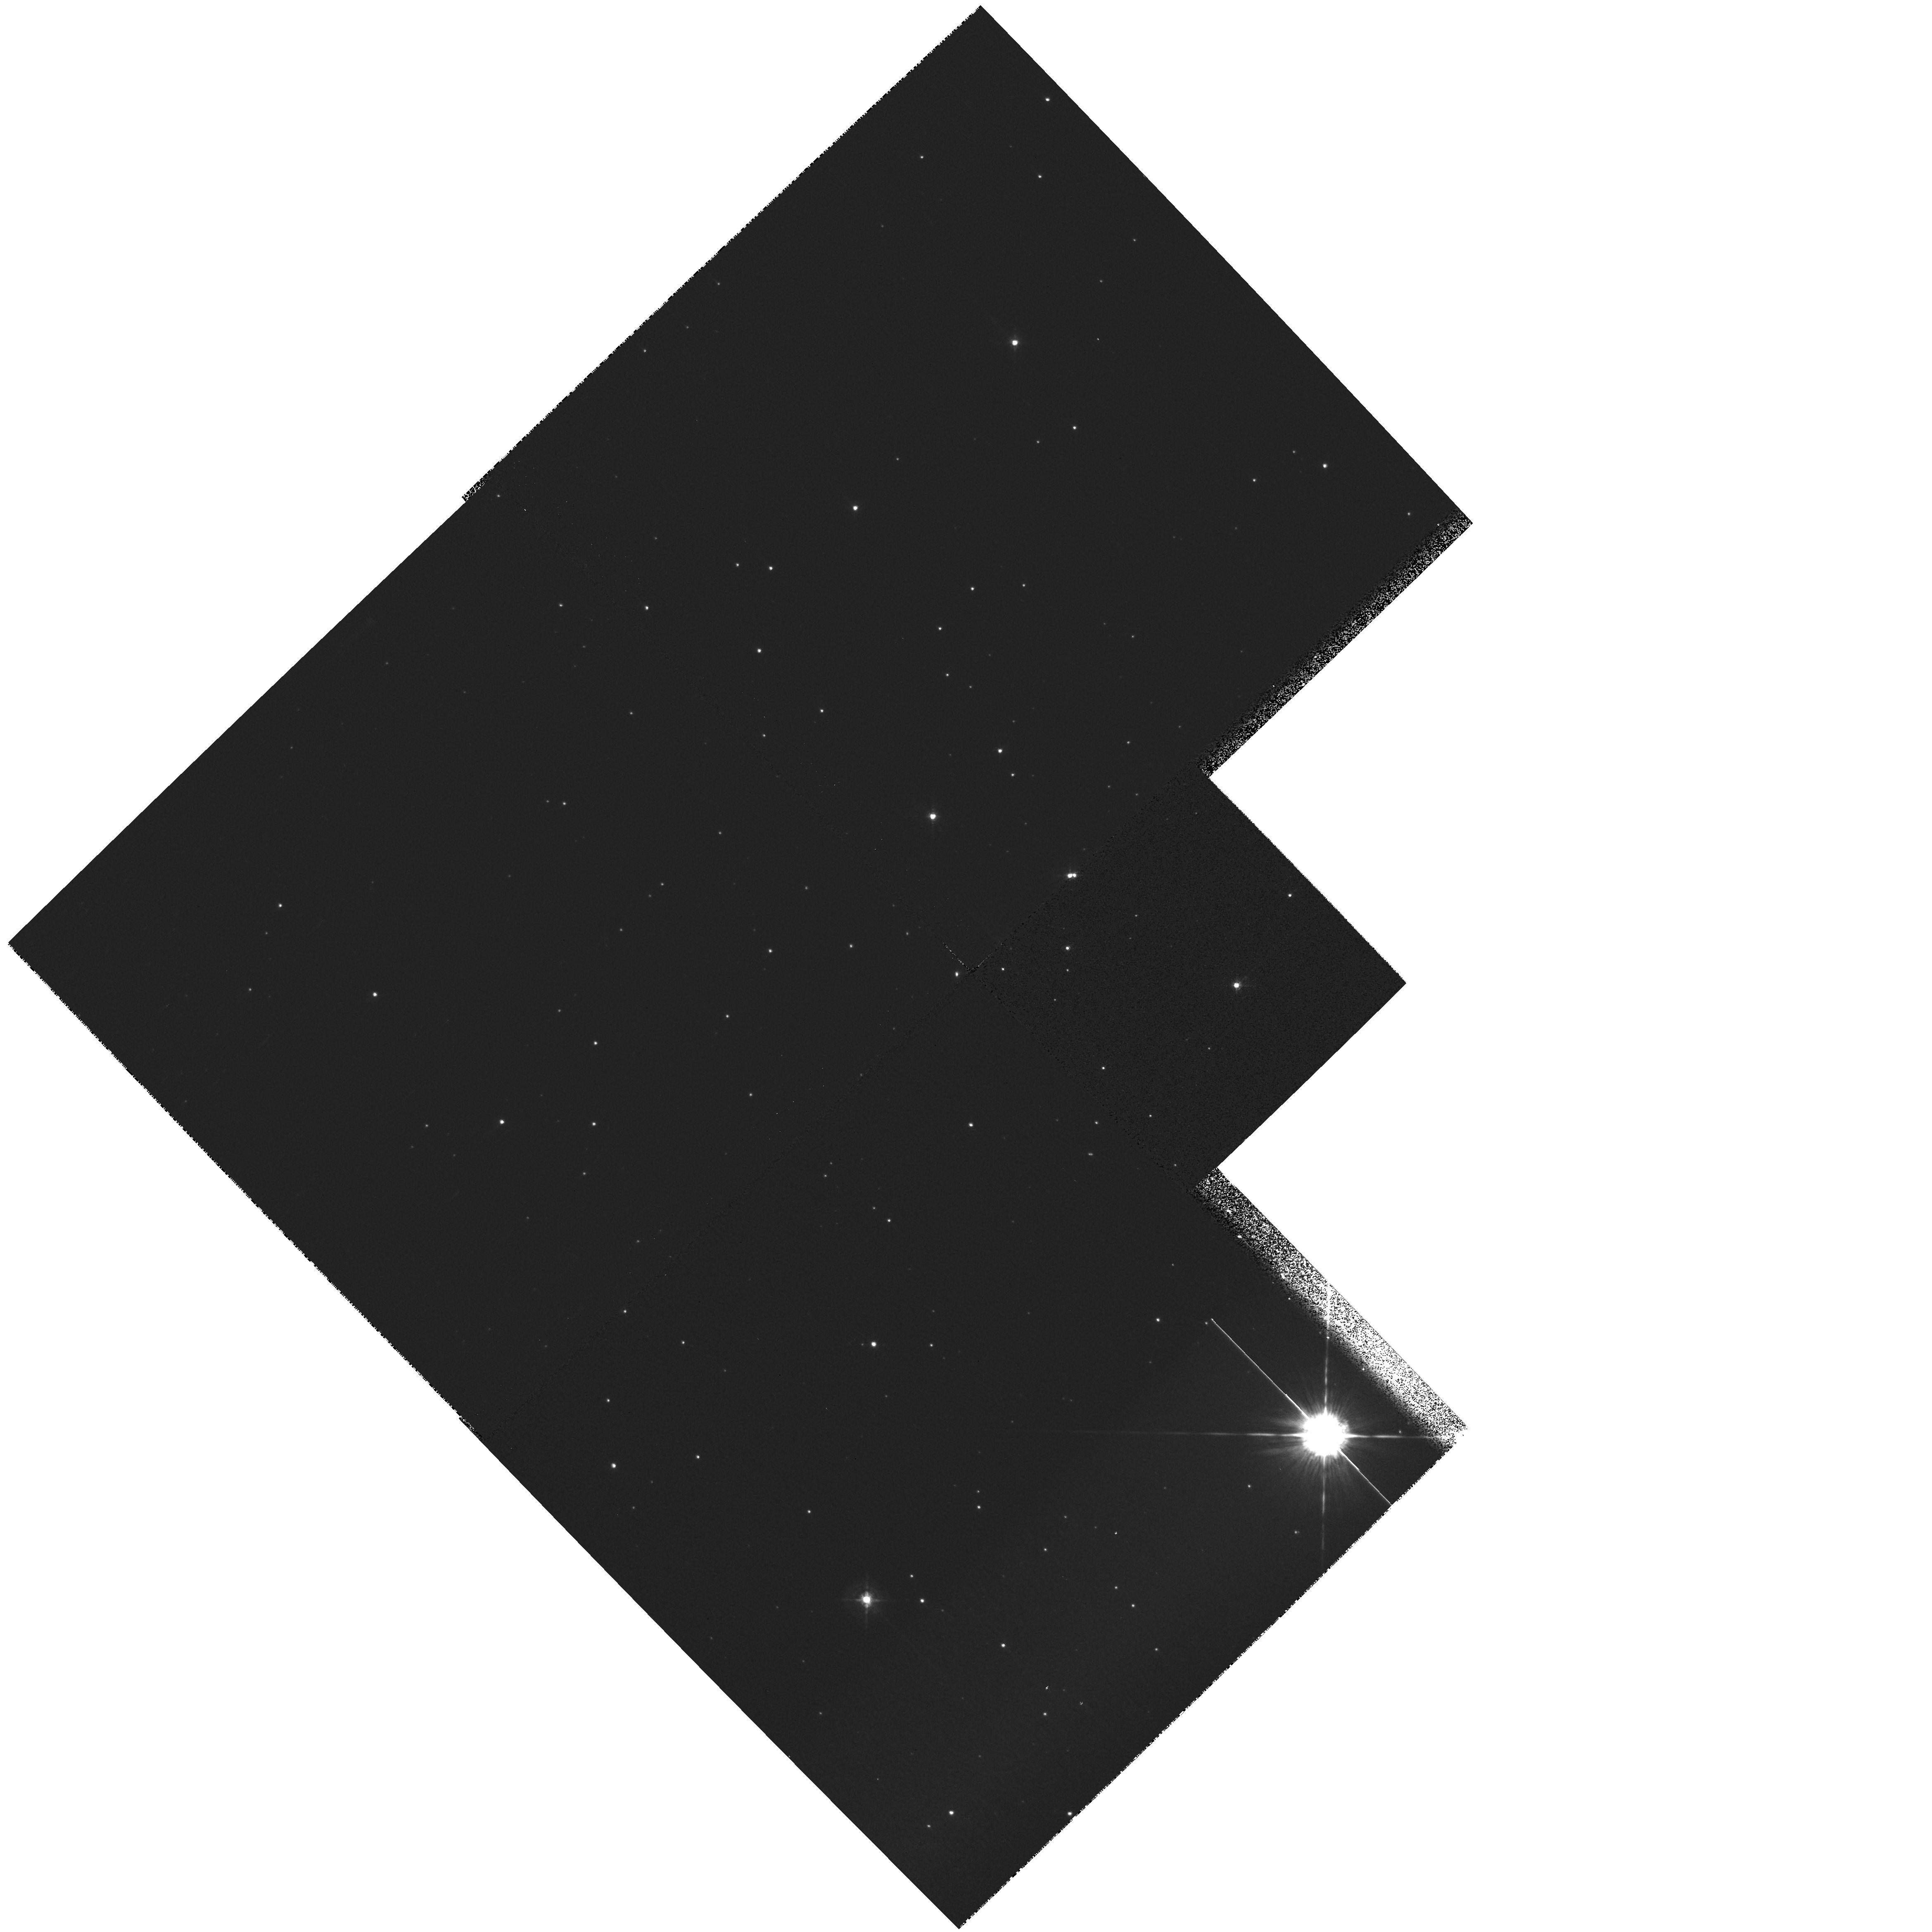
Target: field at RA 303.204°, Dec 38.406°. Instrument: WFPC2/PC. Filter: F547M. Exposure: 2 min. Observation ID: hst_8568_02_wfpc2_pc_f547m_u66f02

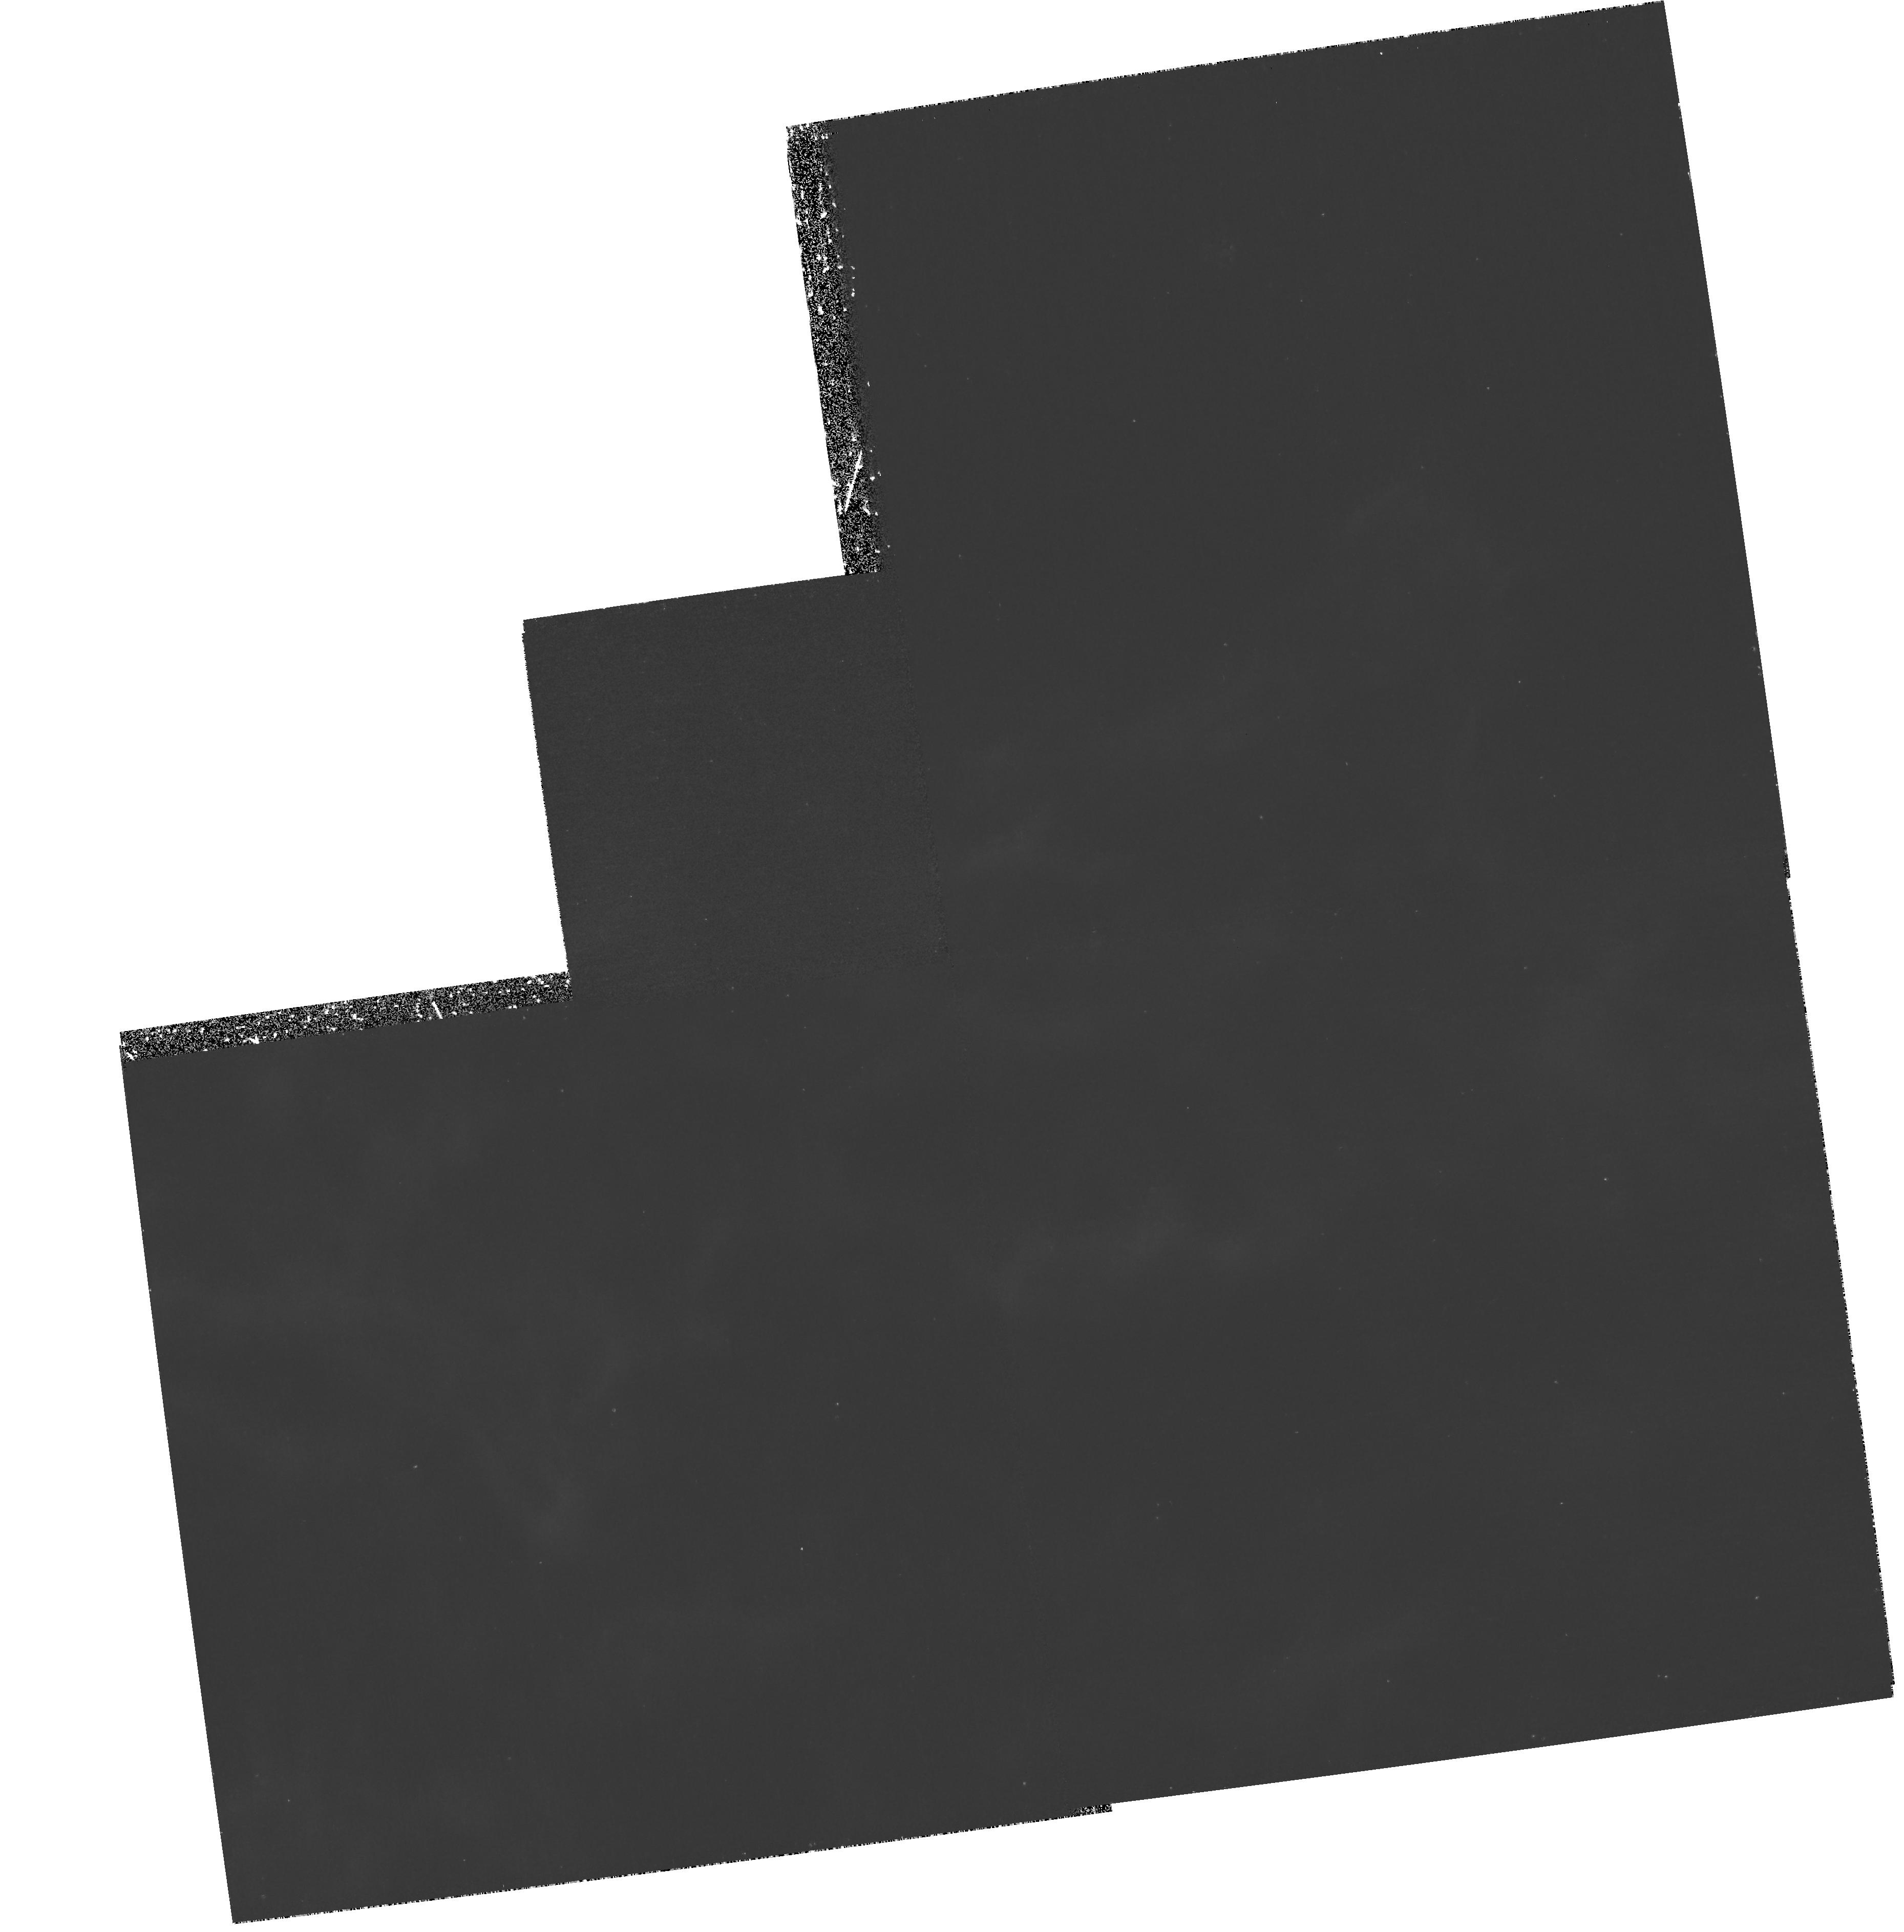
Target: NGC6888-WFPC2-2X. Instrument: WFPC2/PC. Filter: F487N. Exposure: 1.4 h. Observation ID: hst_8568_08_wfpc2_pc_f487n_u66f08

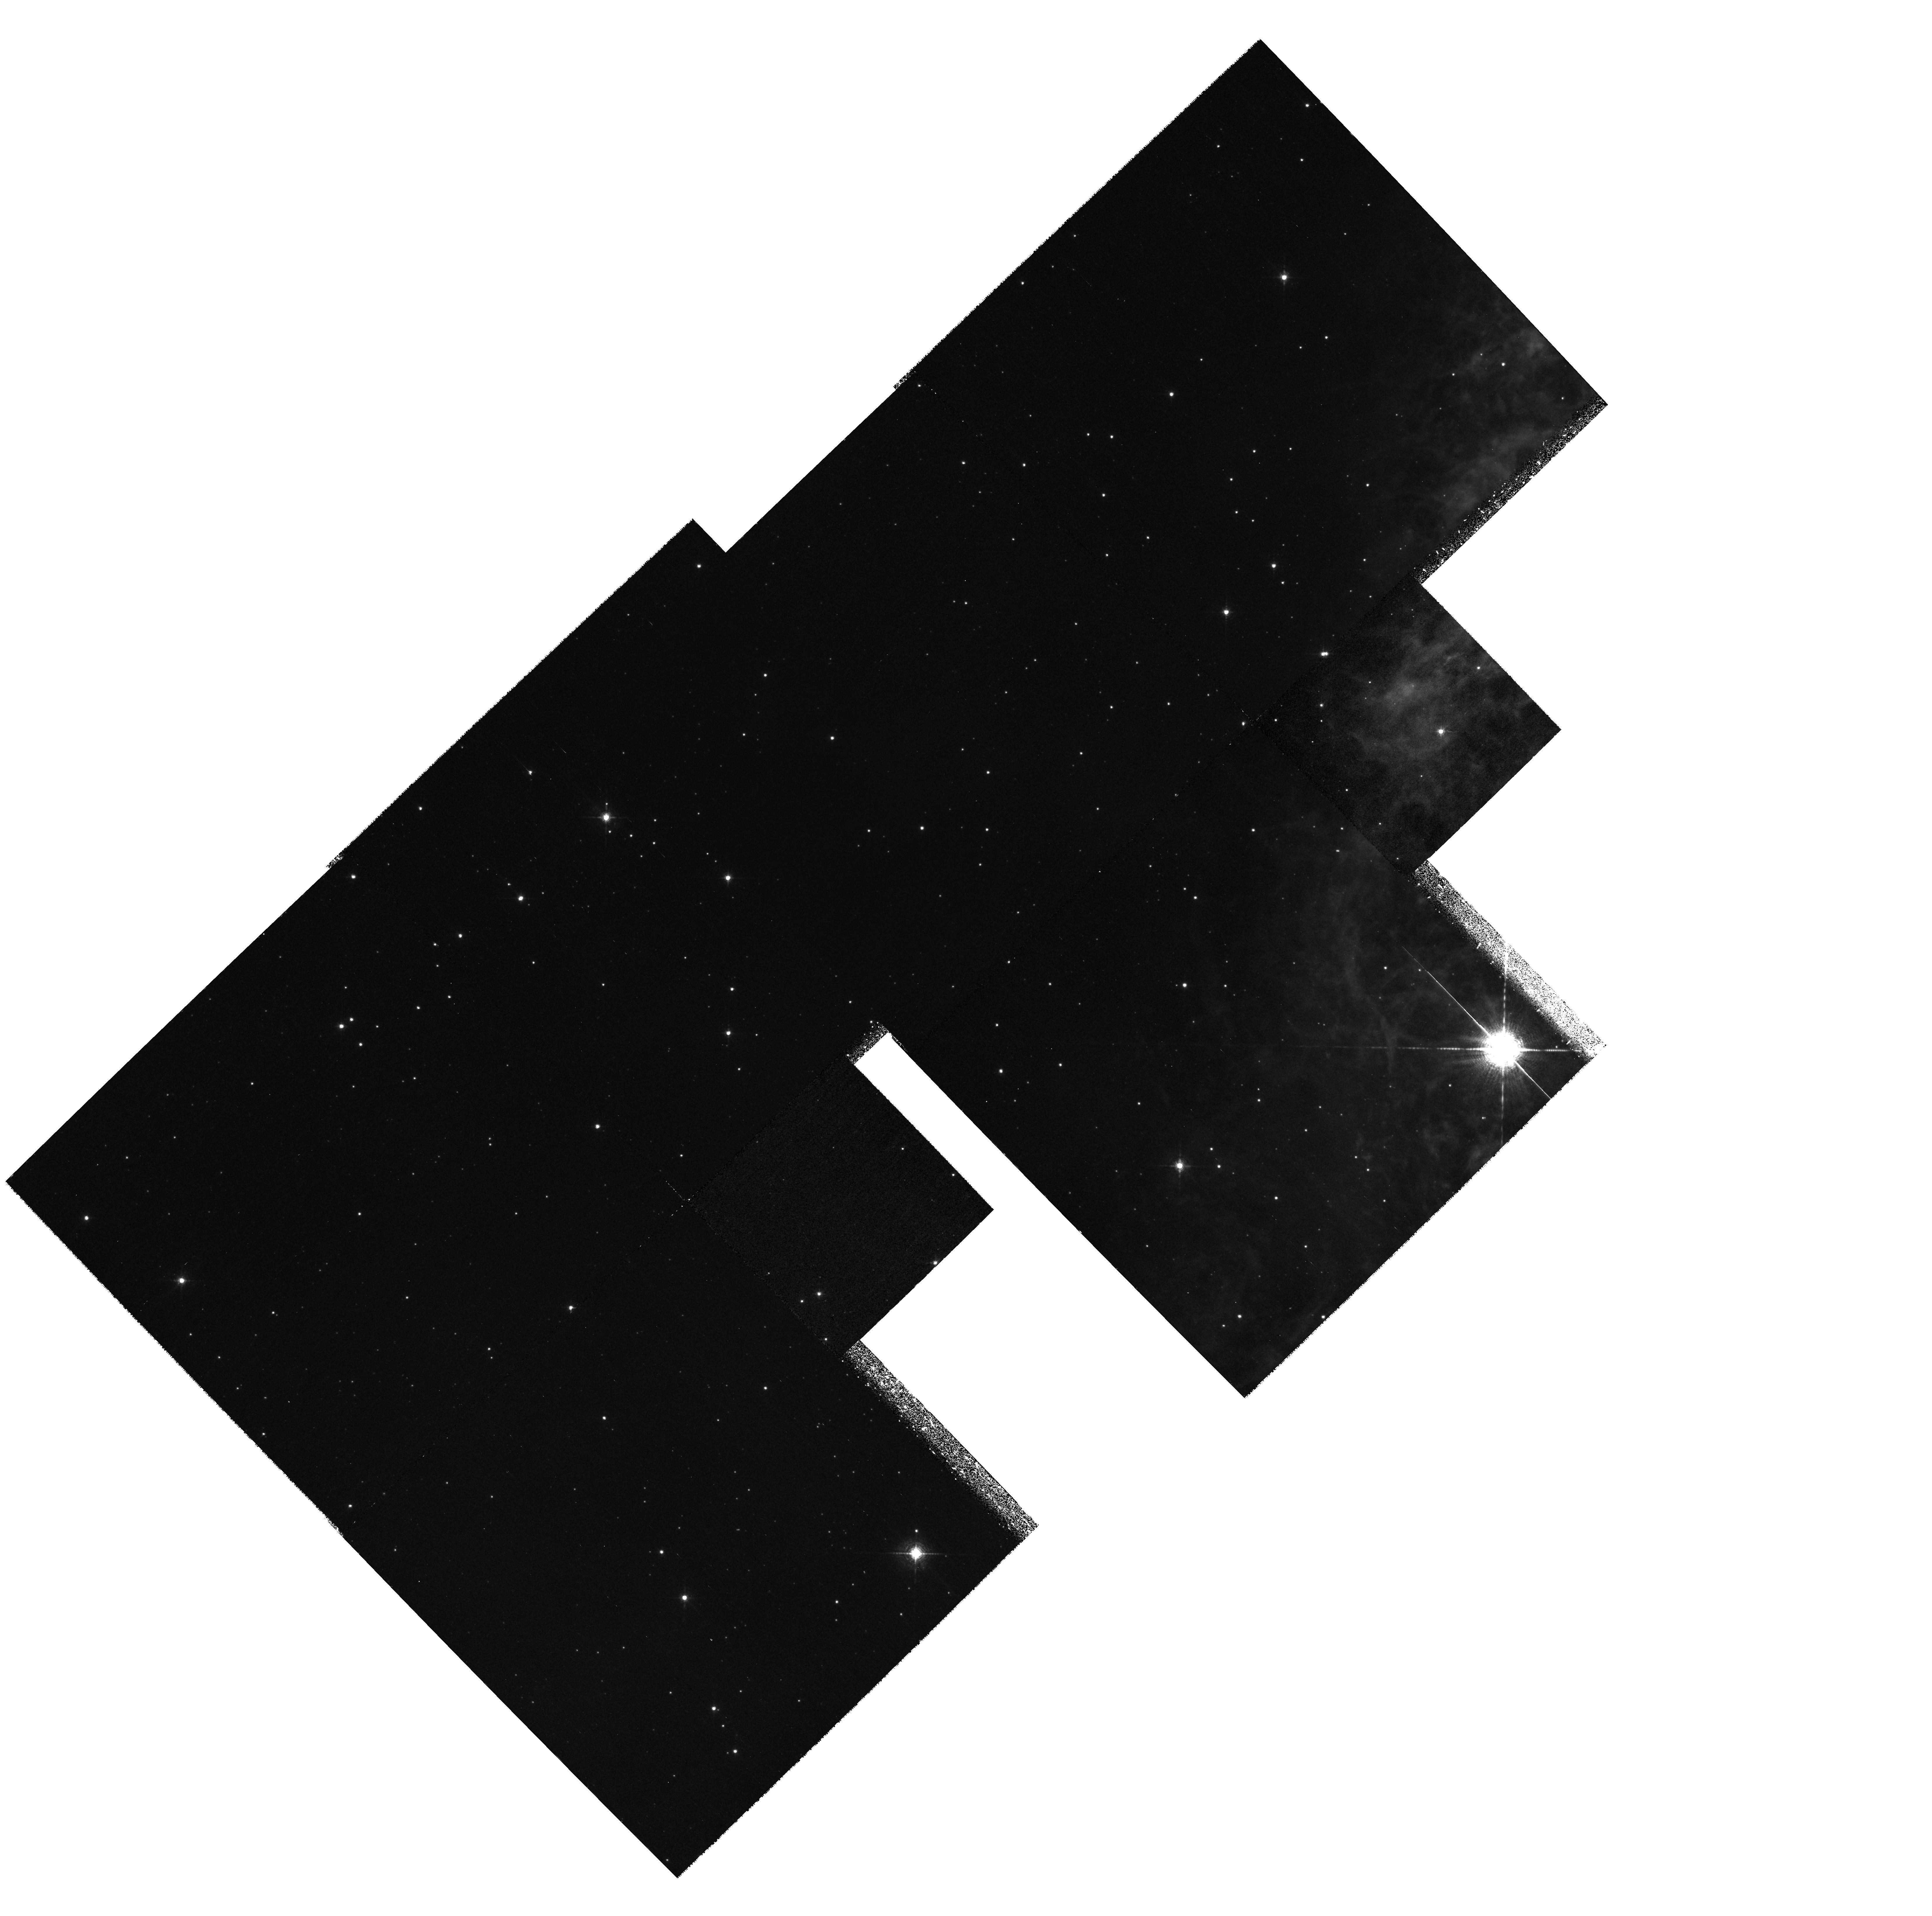
Target: field at RA 303.204°, Dec 38.406°. Instrument: WFPC2/PC. Filter: F656N. Exposure: 2.5 h. Observation ID: hst_8568_01_wfpc2_pc_f656n_u66f01

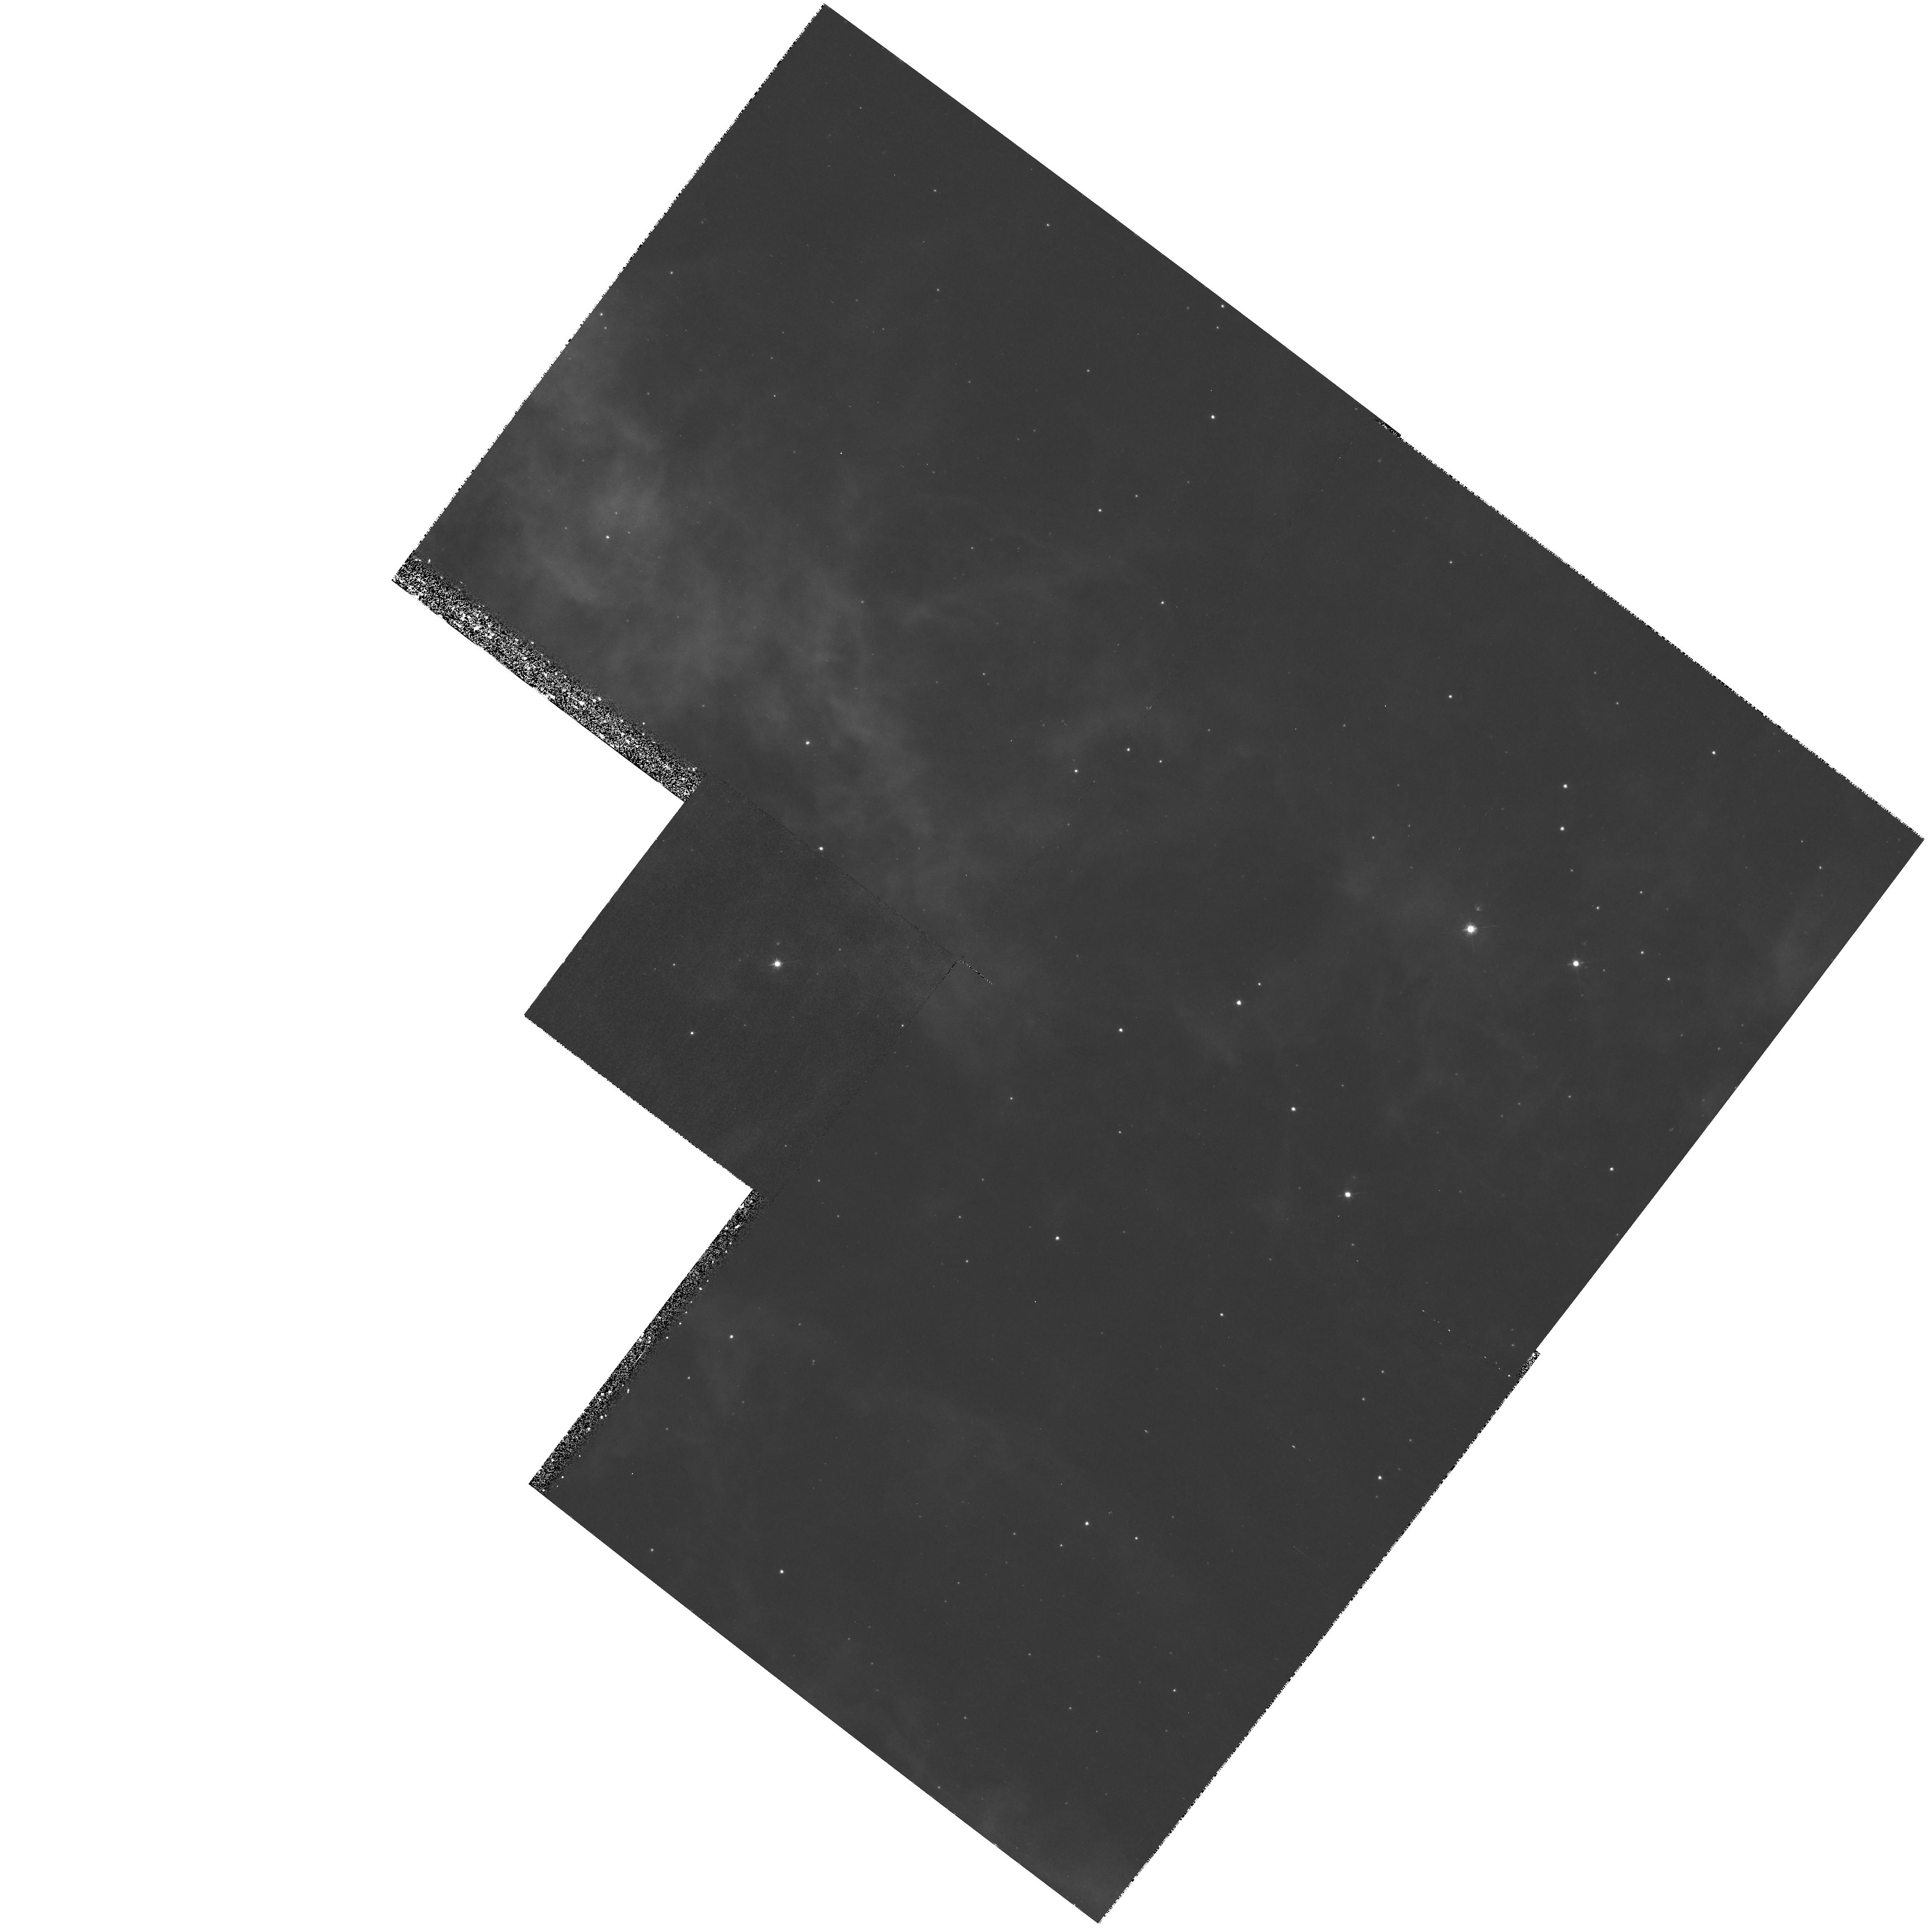
Target: field at RA 302.978°, Dec 38.397°. Instrument: WFPC2/PC. Filter: F502N. Exposure: 1.2 h. Observation ID: hst_8568_07_wfpc2_pc_f502n_u66f07

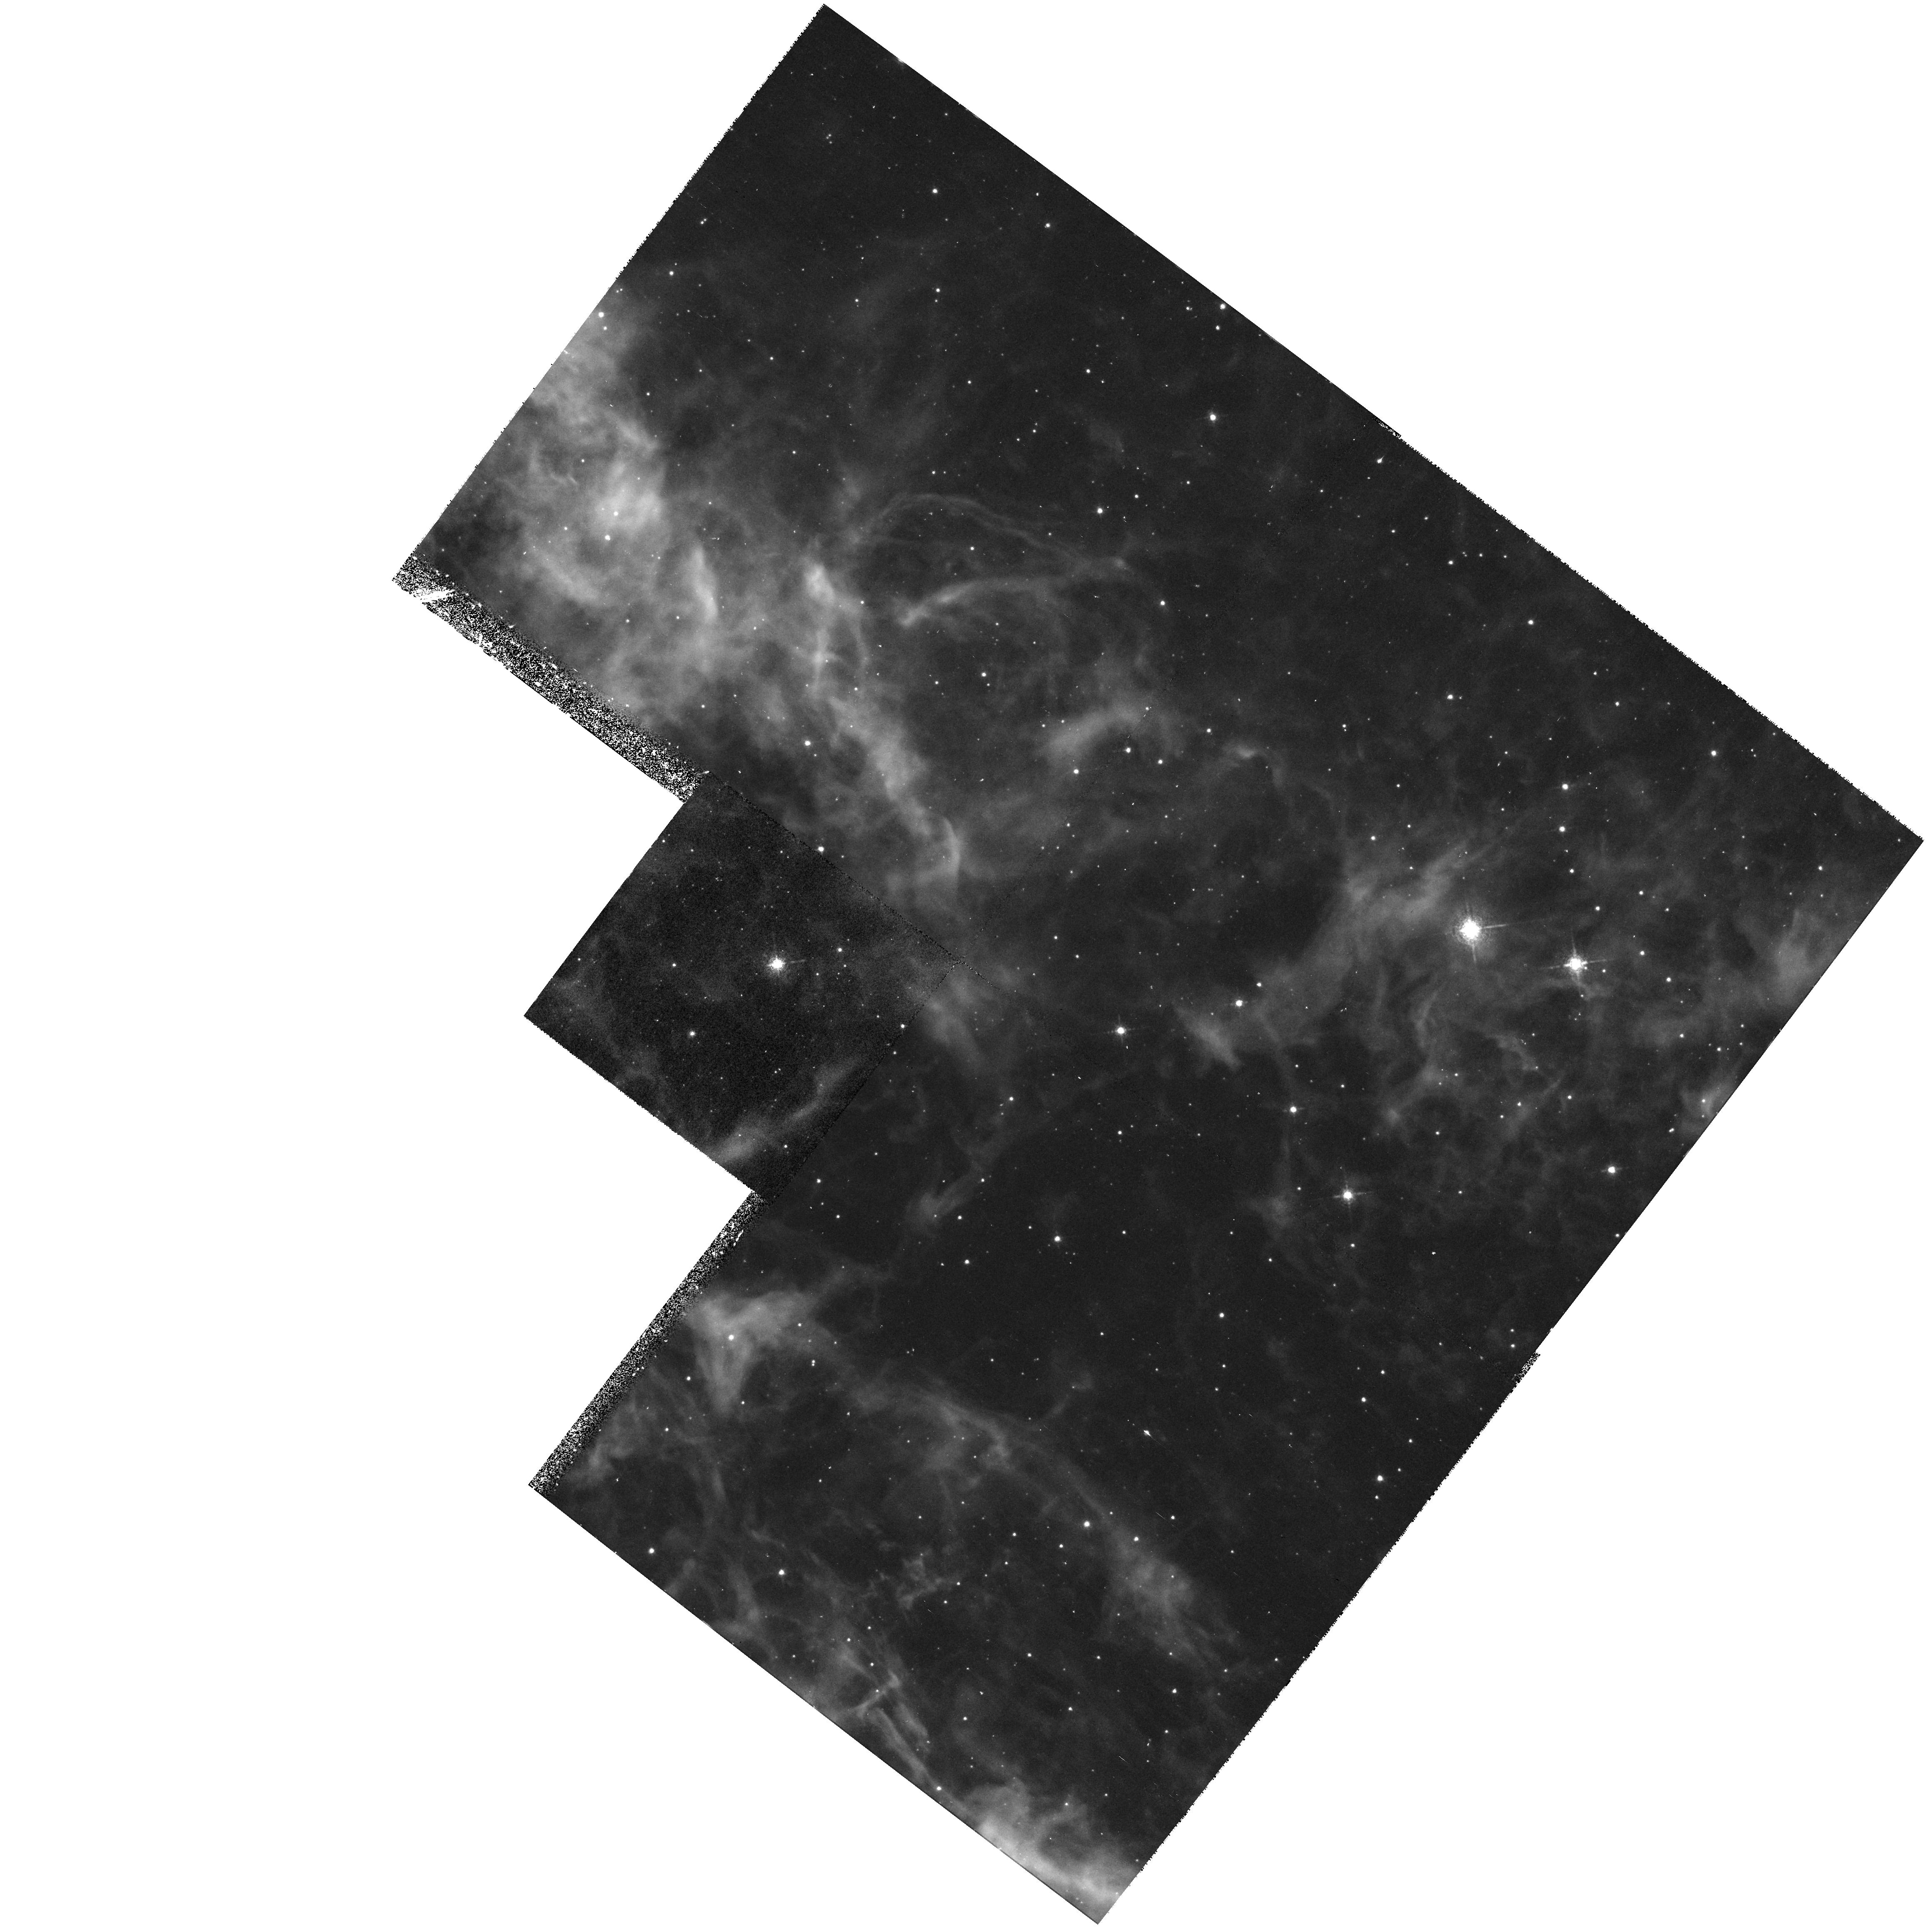
Target: field at RA 302.978°, Dec 38.397°. Instrument: WFPC2/PC. Filter: F658N. Exposure: 43 min. Observation ID: hst_8568_06_wfpc2_pc_f658n_u66f06

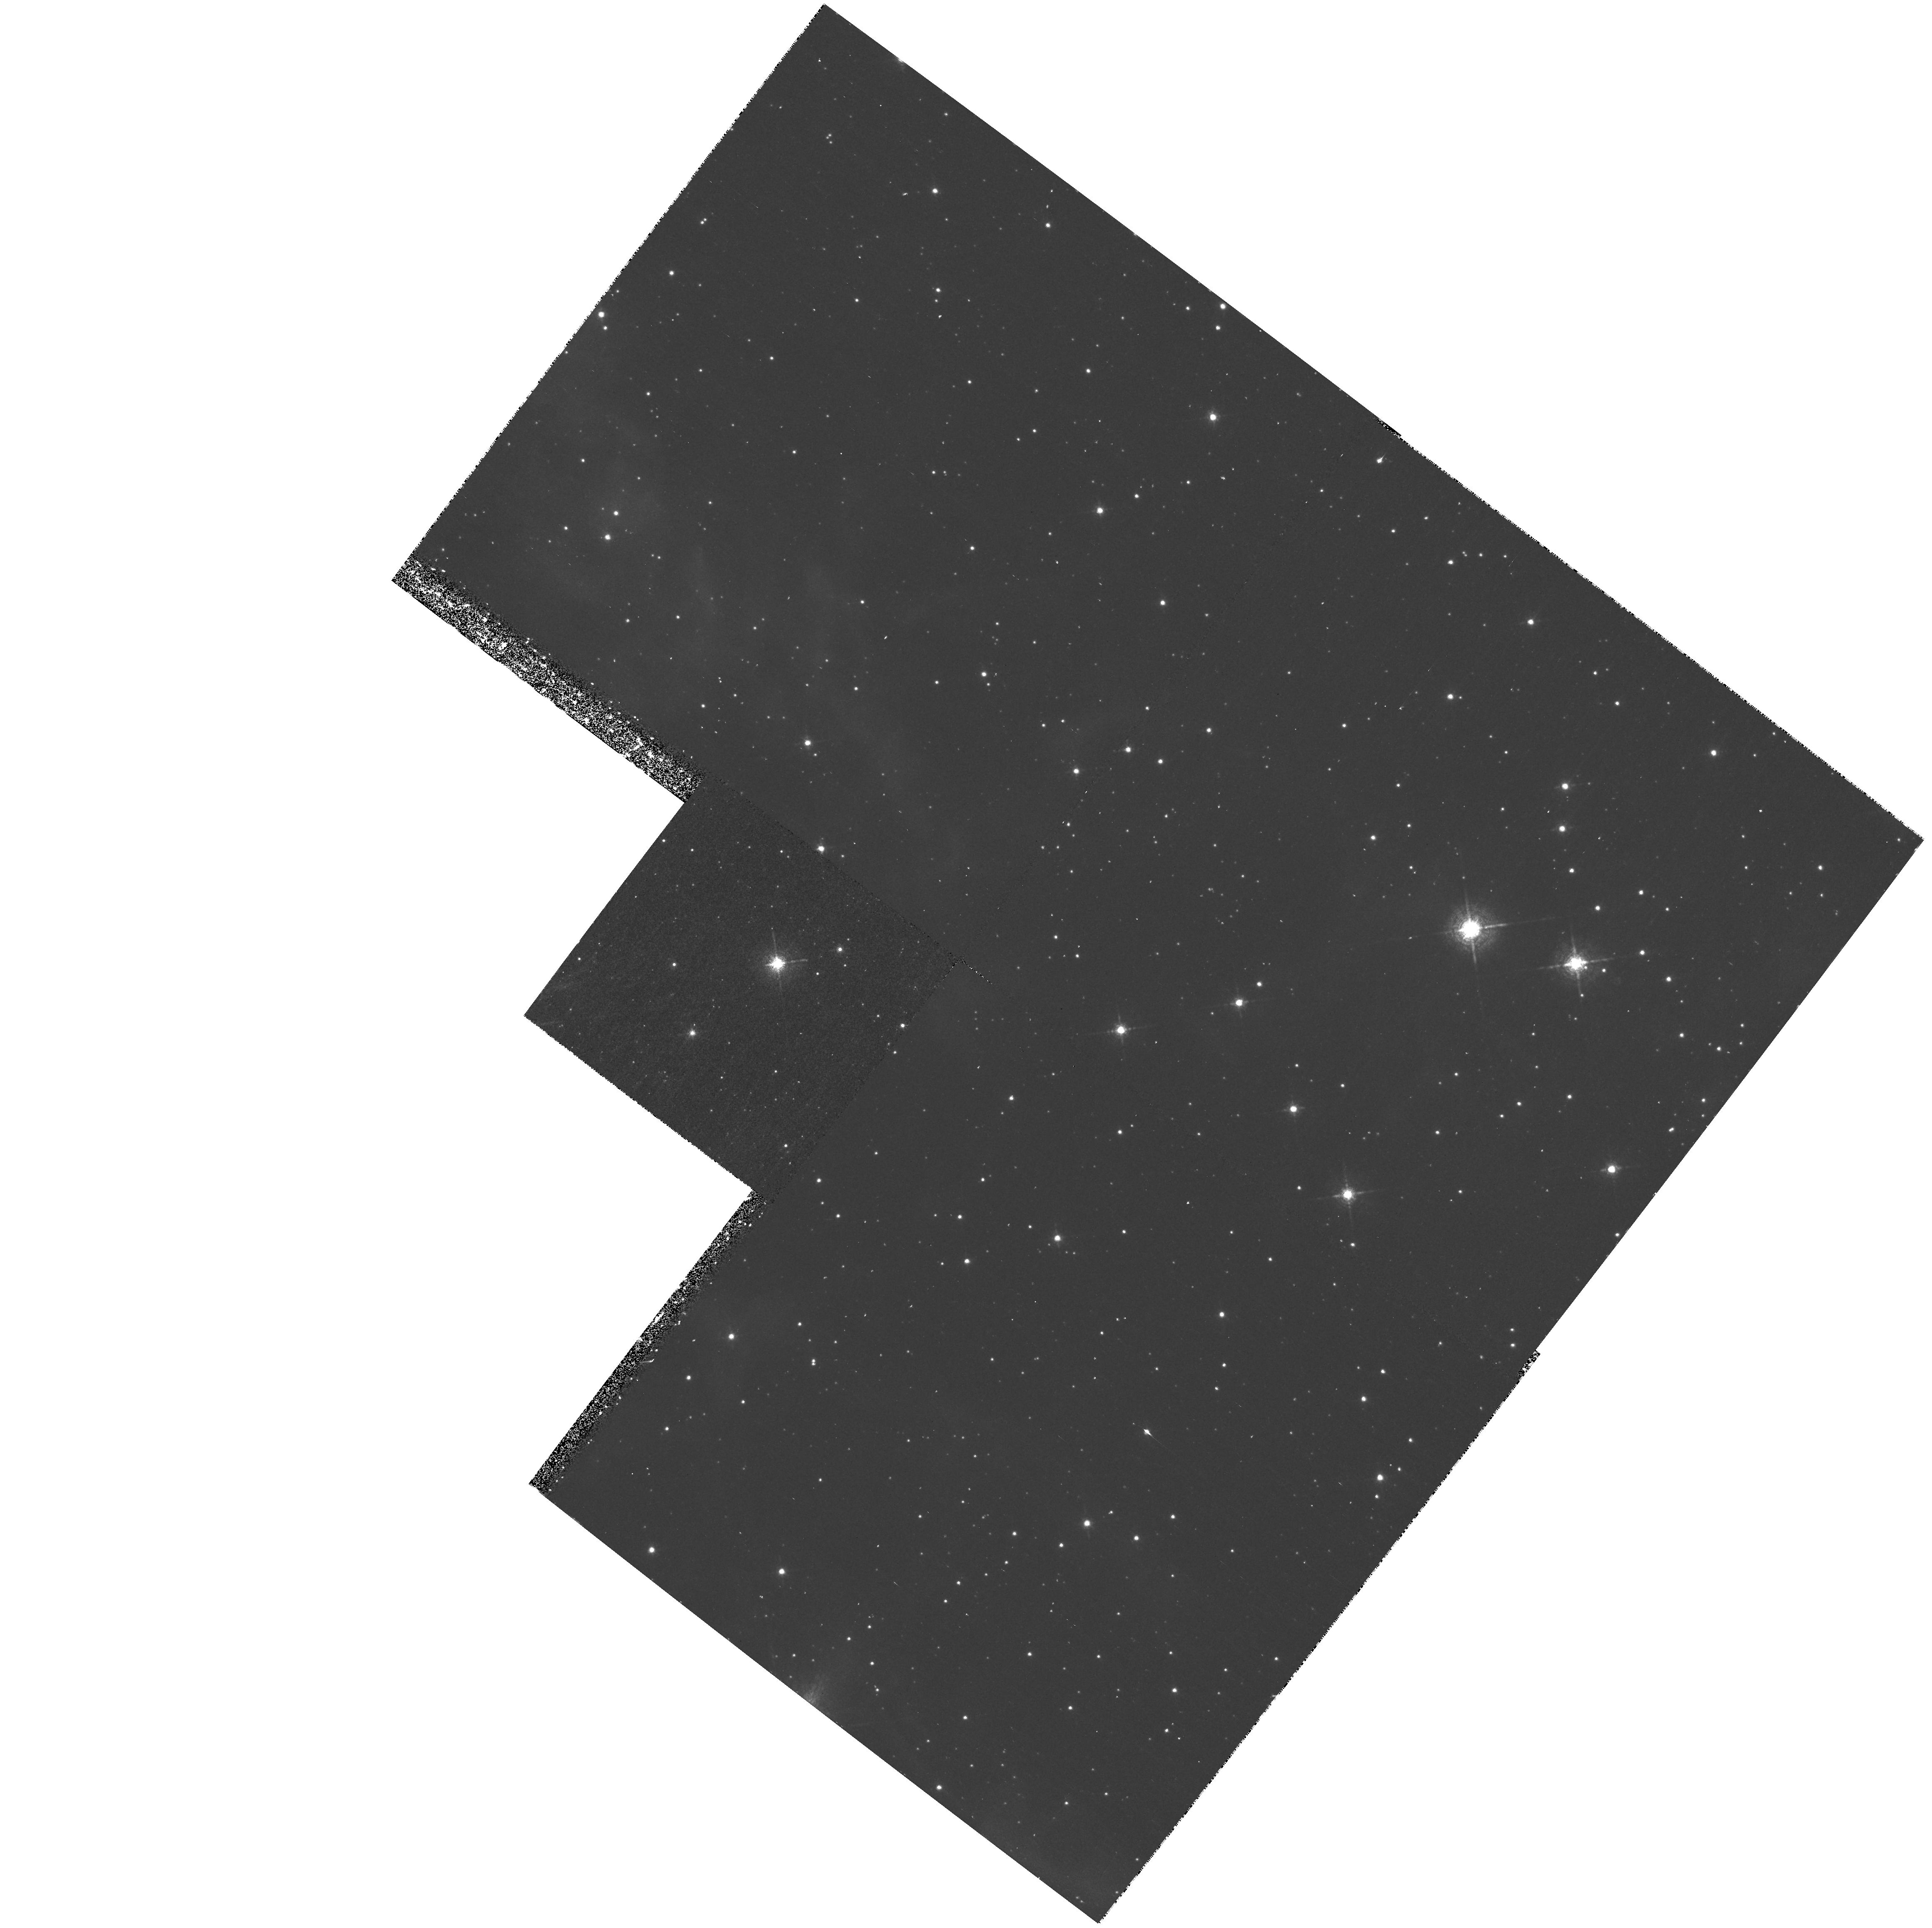
Target: field at RA 302.978°, Dec 38.397°. Instrument: WFPC2/PC. Filter: F673N. Exposure: 43 min. Observation ID: hst_8568_07_wfpc2_pc_f673n_u66f07

A Seminal Spectroscopic and Imagery Investigation of the Brightest Wolf-Rayet Shell Nebula: NGC 6888 (PI: Dufour, Reginald J.)

We propose to obtain HST WFPC2 imagery and STIS UV-optical-NIR spectroscopy of several regions in the brightest Wolf-Rayet Shell Nebula (WRSN), NGC 6888. The physical conditions in the wind-driven and/or stellar ejected plasma (temperature, density, ionization, and composition) of WRSN, which are dominated by strong stellar winds from hot massive stars in an advanced state of evolution, often involve emission from both shock-ionized and photoionized gas in close proximity. These new observations will comprise the first combined spectroscopy and imagery of a WRSN at a resolution sufficient (i.e., ~ 10^15 cm) to separate and individually analyze these two emission regions. We also expect to obtain the first determination of the abundance of carbon - a key element in the He-C-N nucleosynthesis chain - in WRSN, of which several are known to be nitrogen- and helium-enriched by mass loss during its previous red supergiant phase. These observations will also be used to evaluate the contribution of stellar wind-driven shock emission as a source of temperature fluctuations, important for accurate abundance determinations within this and other types of nebulae, such as planetary nebulae and H ii regions.